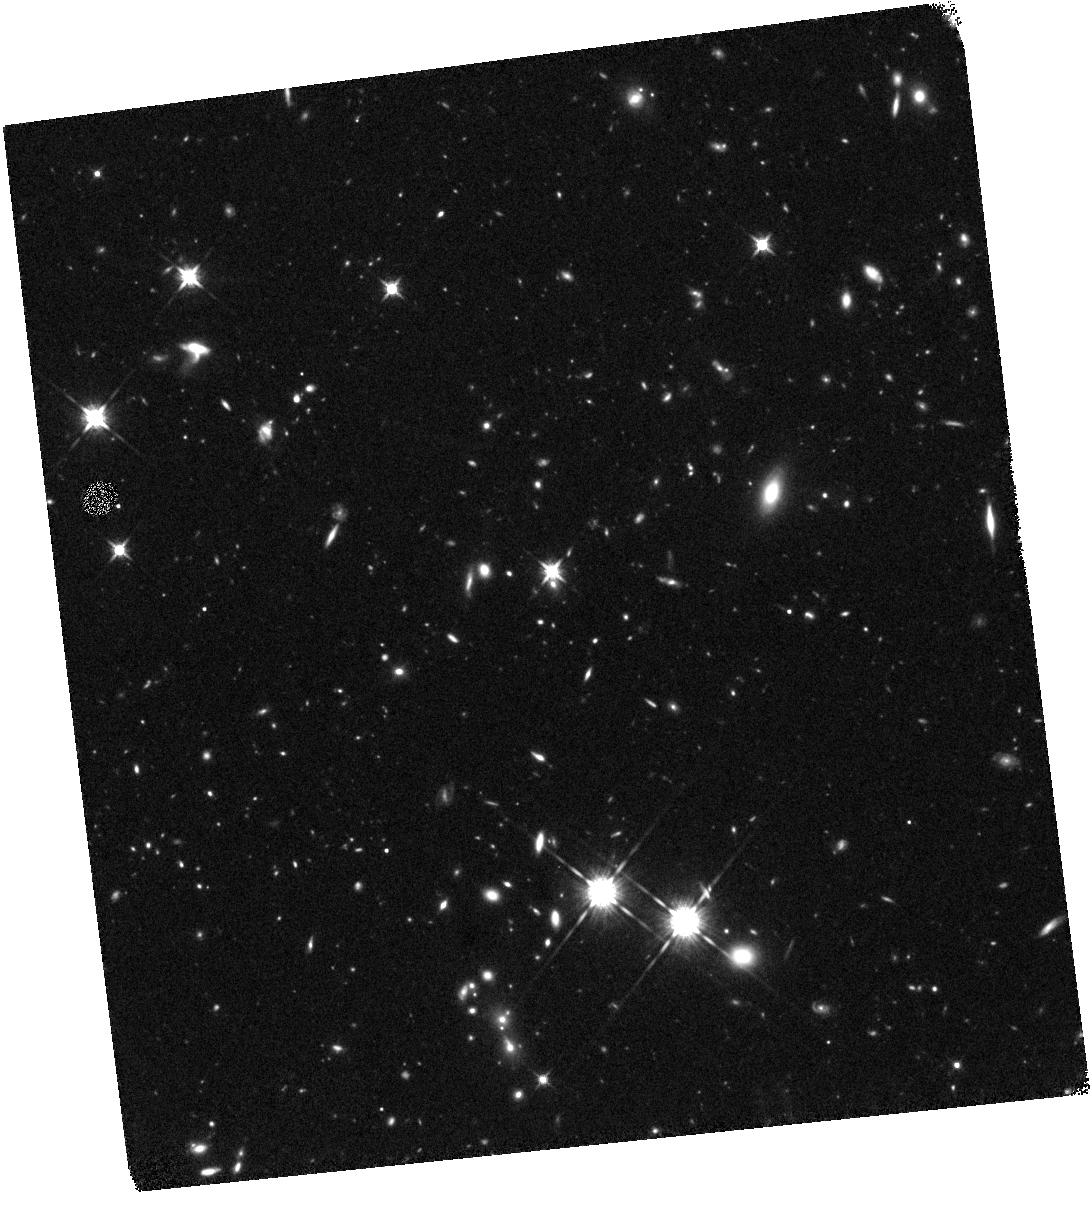
Target: Z73-BRIGHT-LAE
Instrument: WFC3/IR
Filter: F125W
Exposure: 1.3 h
Observation ID: hst_12960_01_wfc3_ir_f125w_ic1601

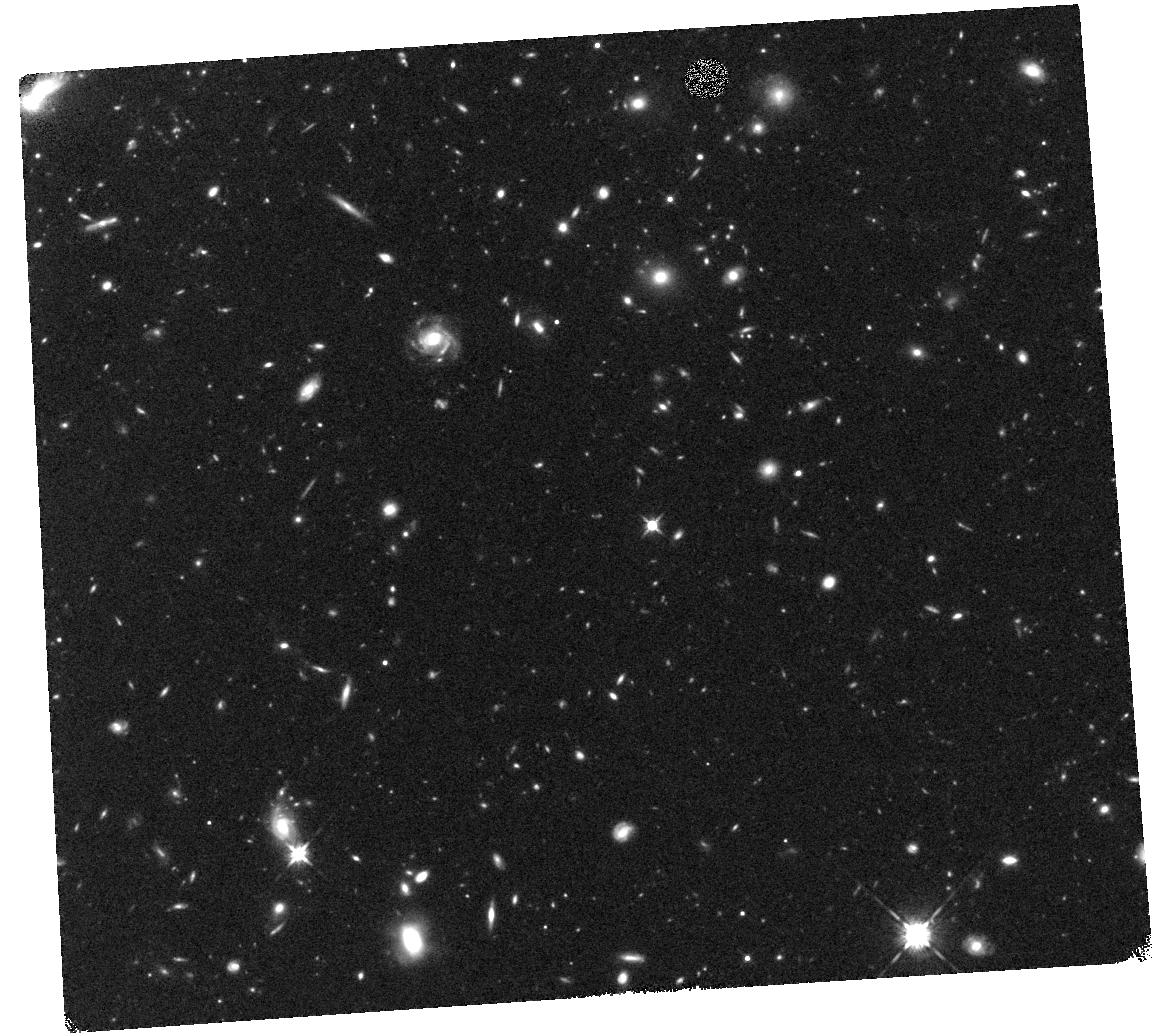
Target: Z72-BRIGHT-LAE
Instrument: WFC3/IR
Filter: F125W
Exposure: 39 min
Observation ID: hst_12960_07_wfc3_ir_f125w_ic1607

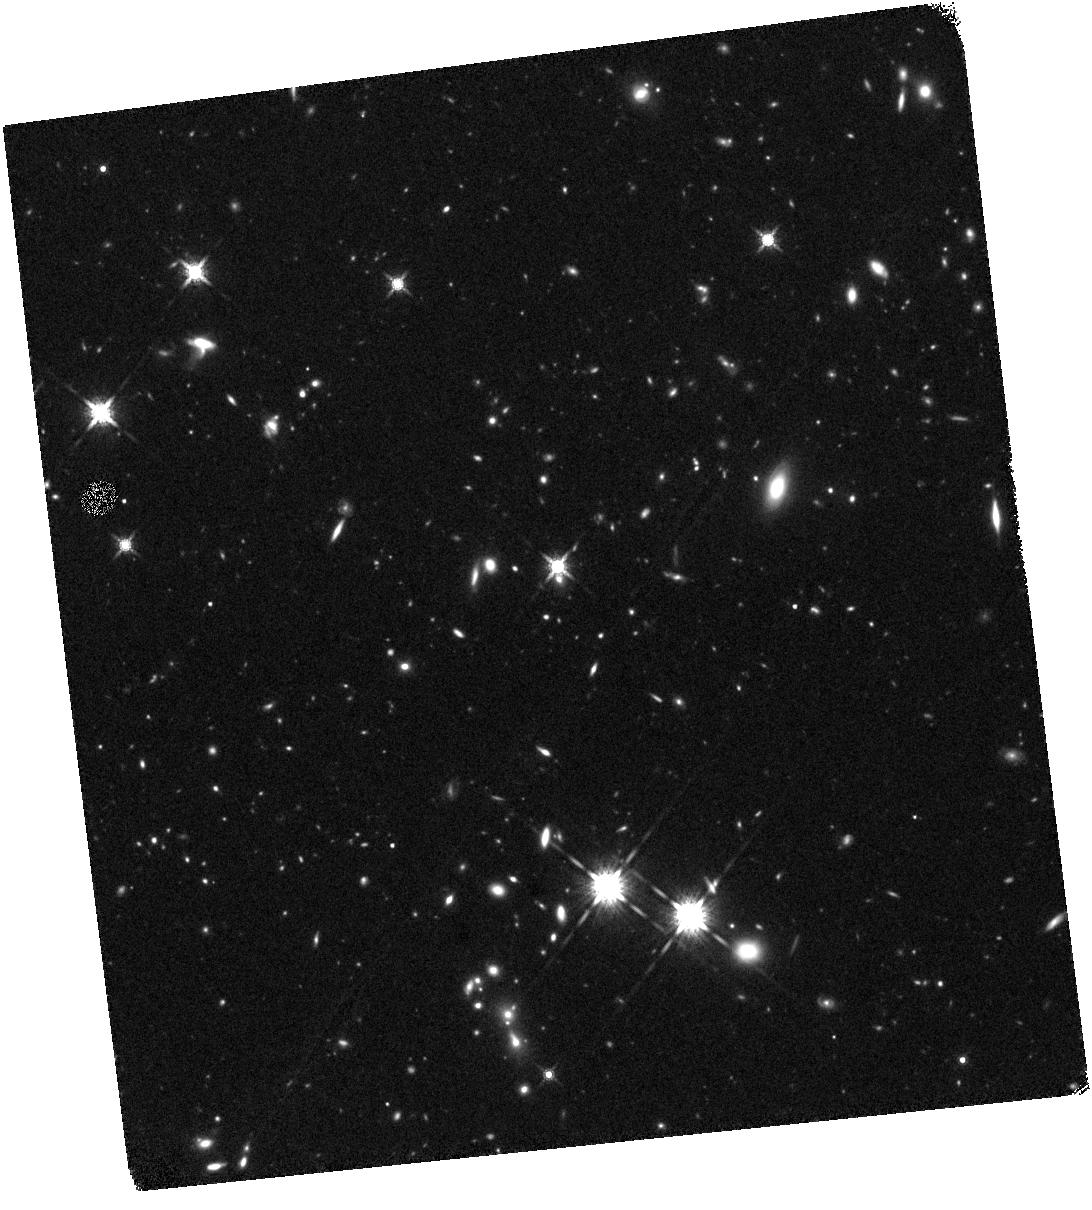
Target: Z73-BRIGHT-LAE
Instrument: WFC3/IR
Filter: F160W
Exposure: 1.3 h
Observation ID: hst_12960_04_wfc3_ir_f160w_ic1604

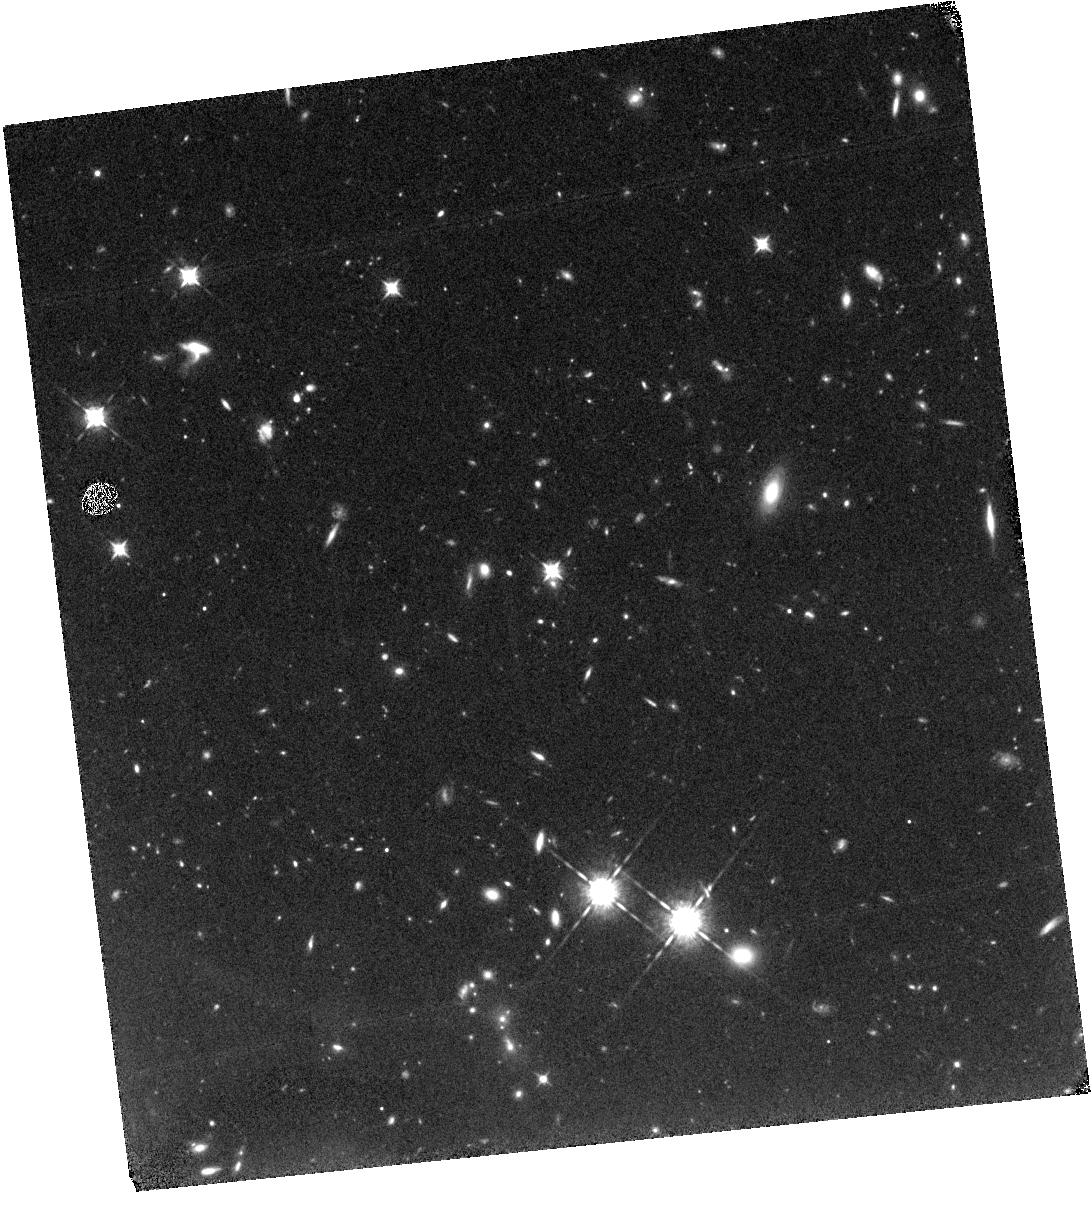
Target: Z73-BRIGHT-LAE
Instrument: WFC3/IR
Filter: F098M
Exposure: 1.3 h
Observation ID: hst_12960_05_wfc3_ir_f098m_ic1605

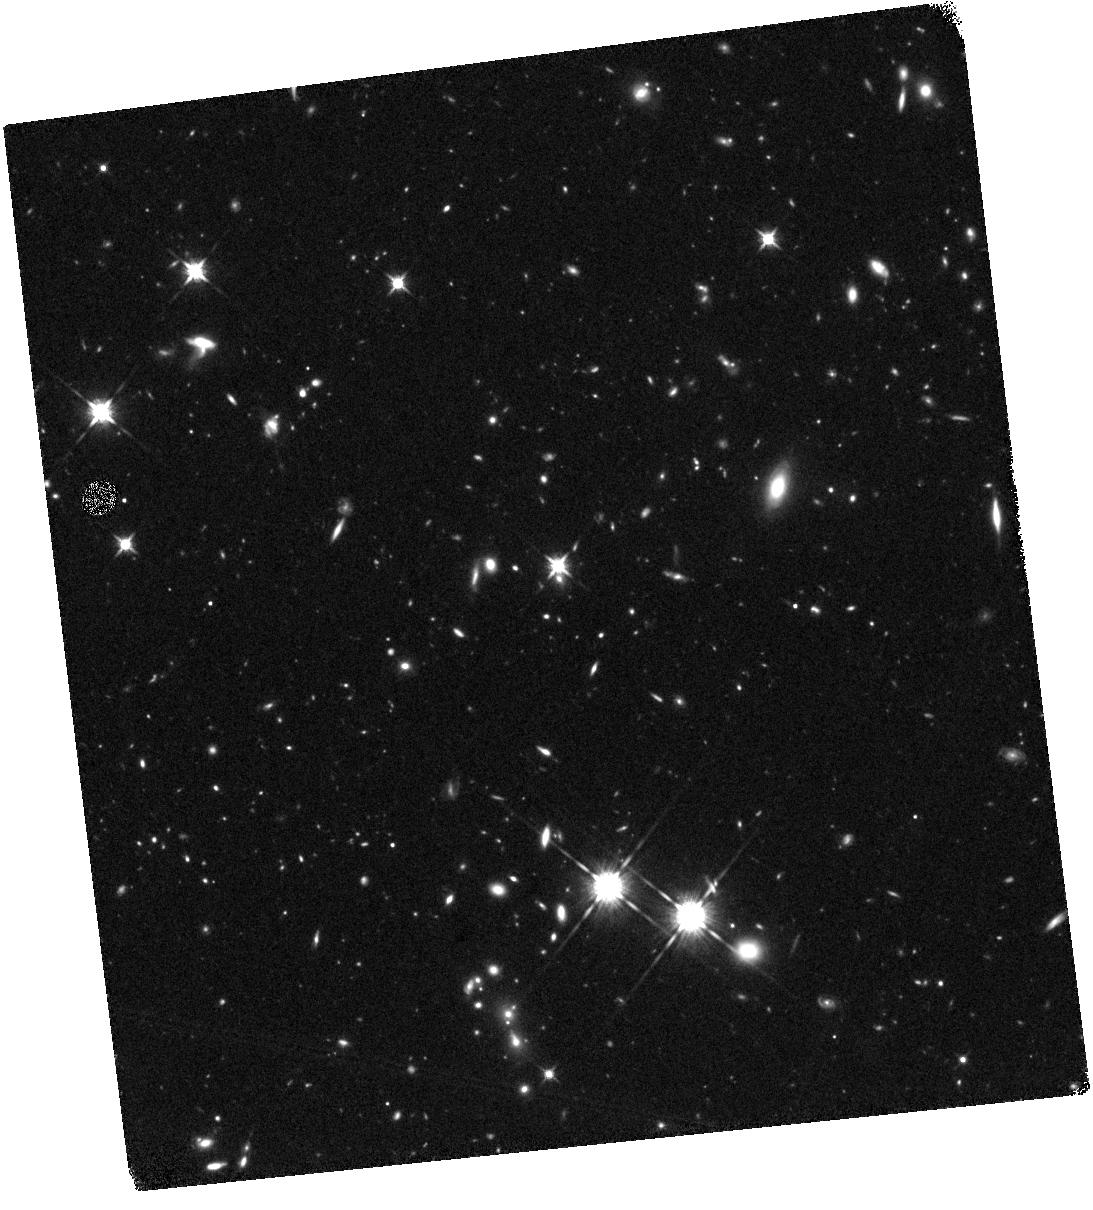
Target: Z73-BRIGHT-LAE
Instrument: WFC3/IR
Filter: F125W
Exposure: 1.3 h
Observation ID: hst_12960_02_wfc3_ir_f125w_ic1602

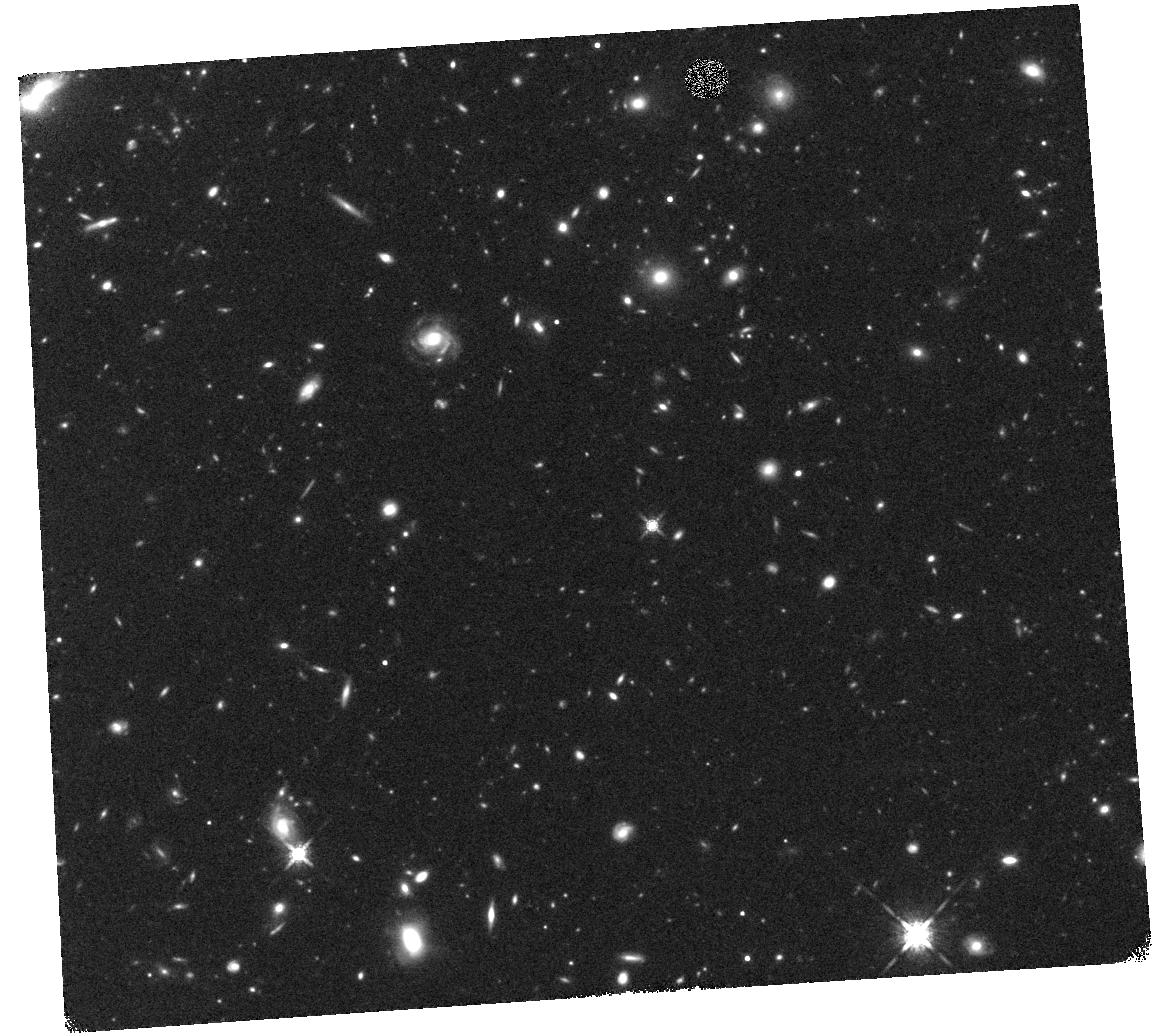
Target: Z72-BRIGHT-LAE
Instrument: WFC3/IR
Filter: F160W
Exposure: 40 min
Observation ID: hst_12960_07_wfc3_ir_f160w_ic1607

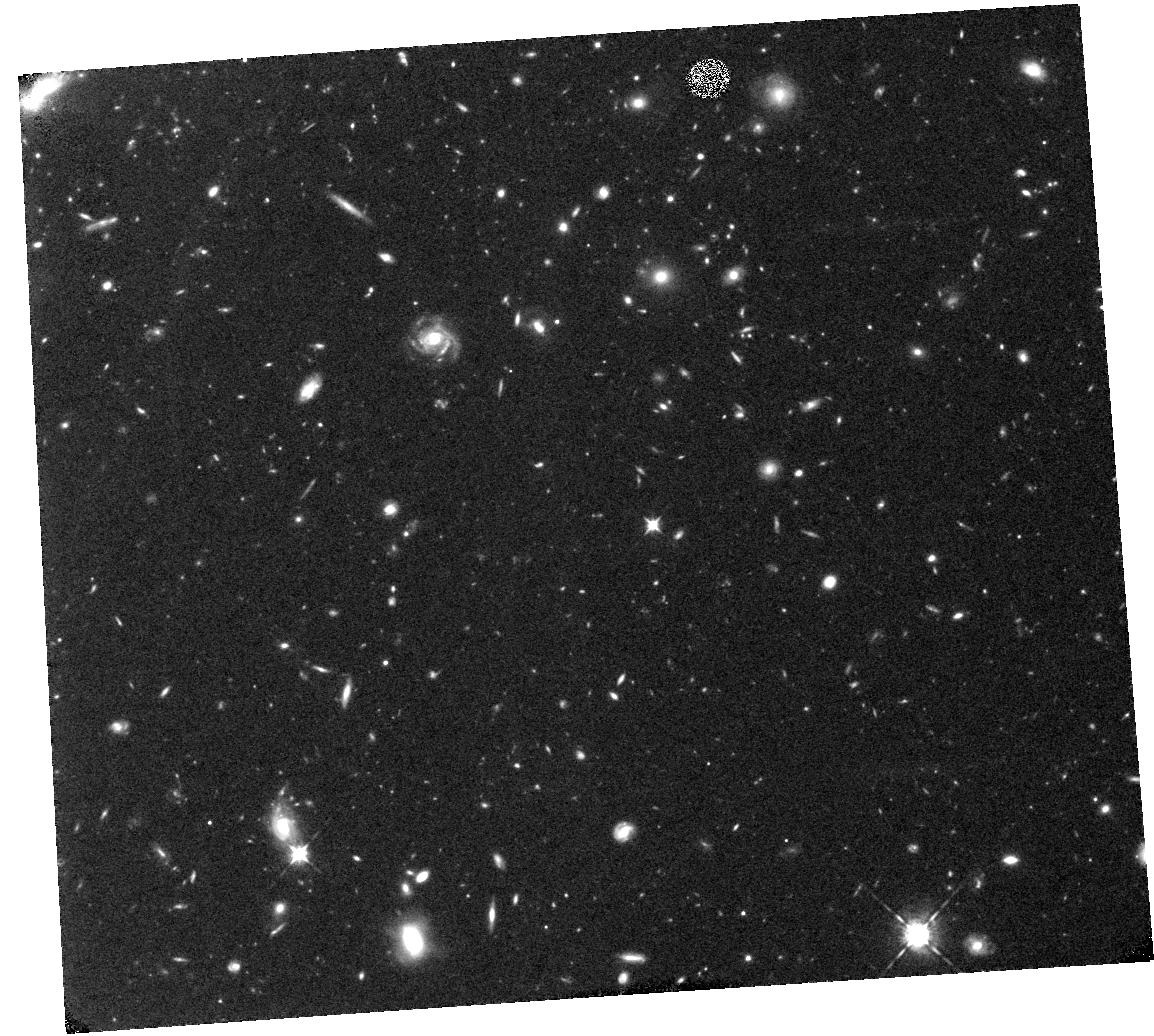
Target: Z72-BRIGHT-LAE
Instrument: WFC3/IR
Filter: F098M
Exposure: 1.3 h
Observation ID: hst_12960_08_wfc3_ir_f098m_ic1608

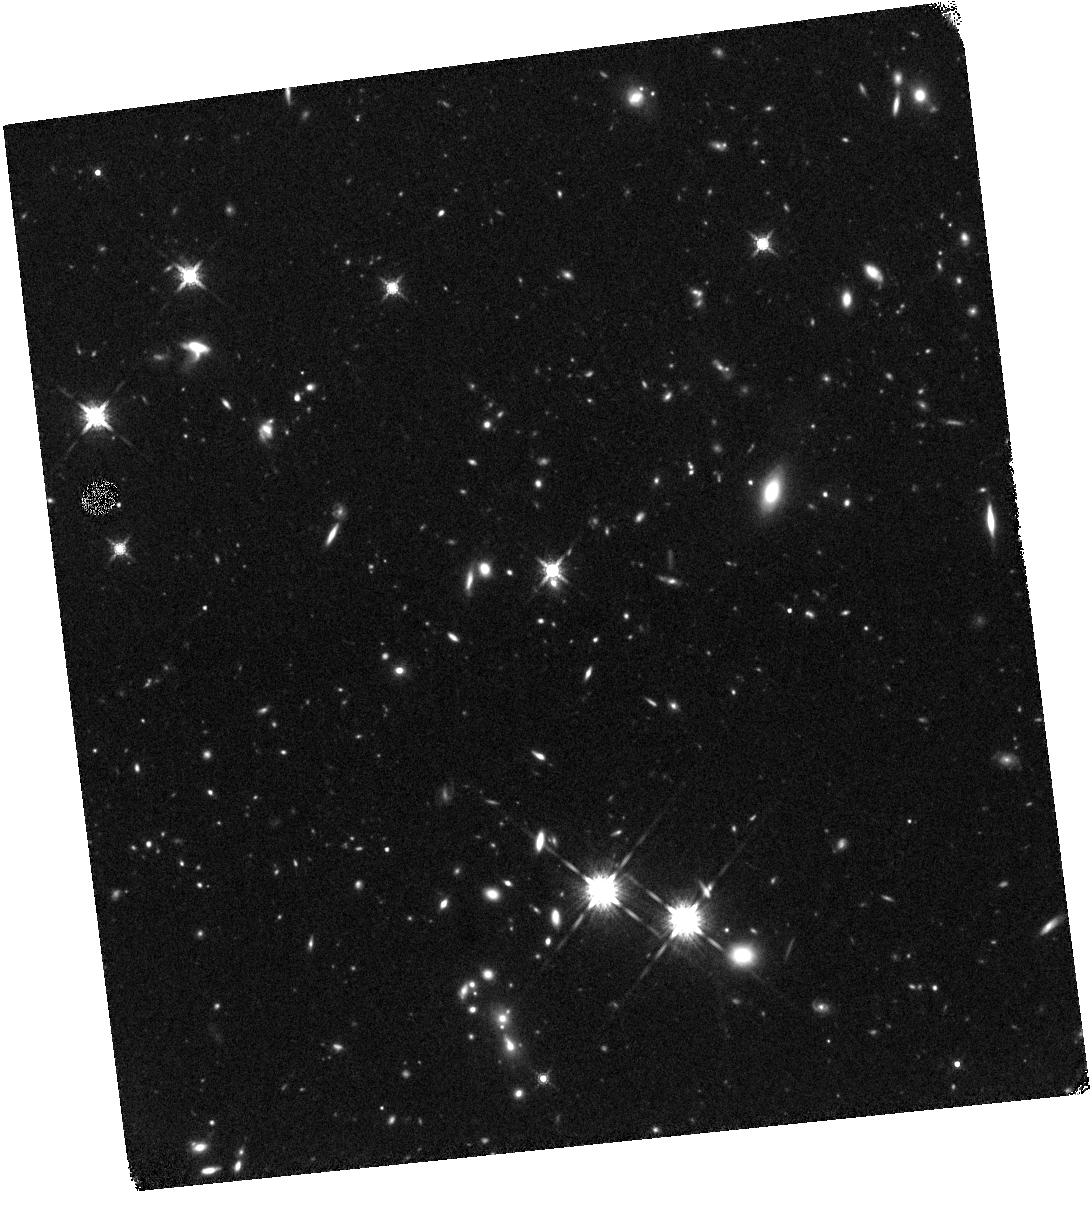
Target: Z73-BRIGHT-LAE
Instrument: WFC3/IR
Filter: F160W
Exposure: 1.3 h
Observation ID: hst_12960_03_wfc3_ir_f160w_ic1603

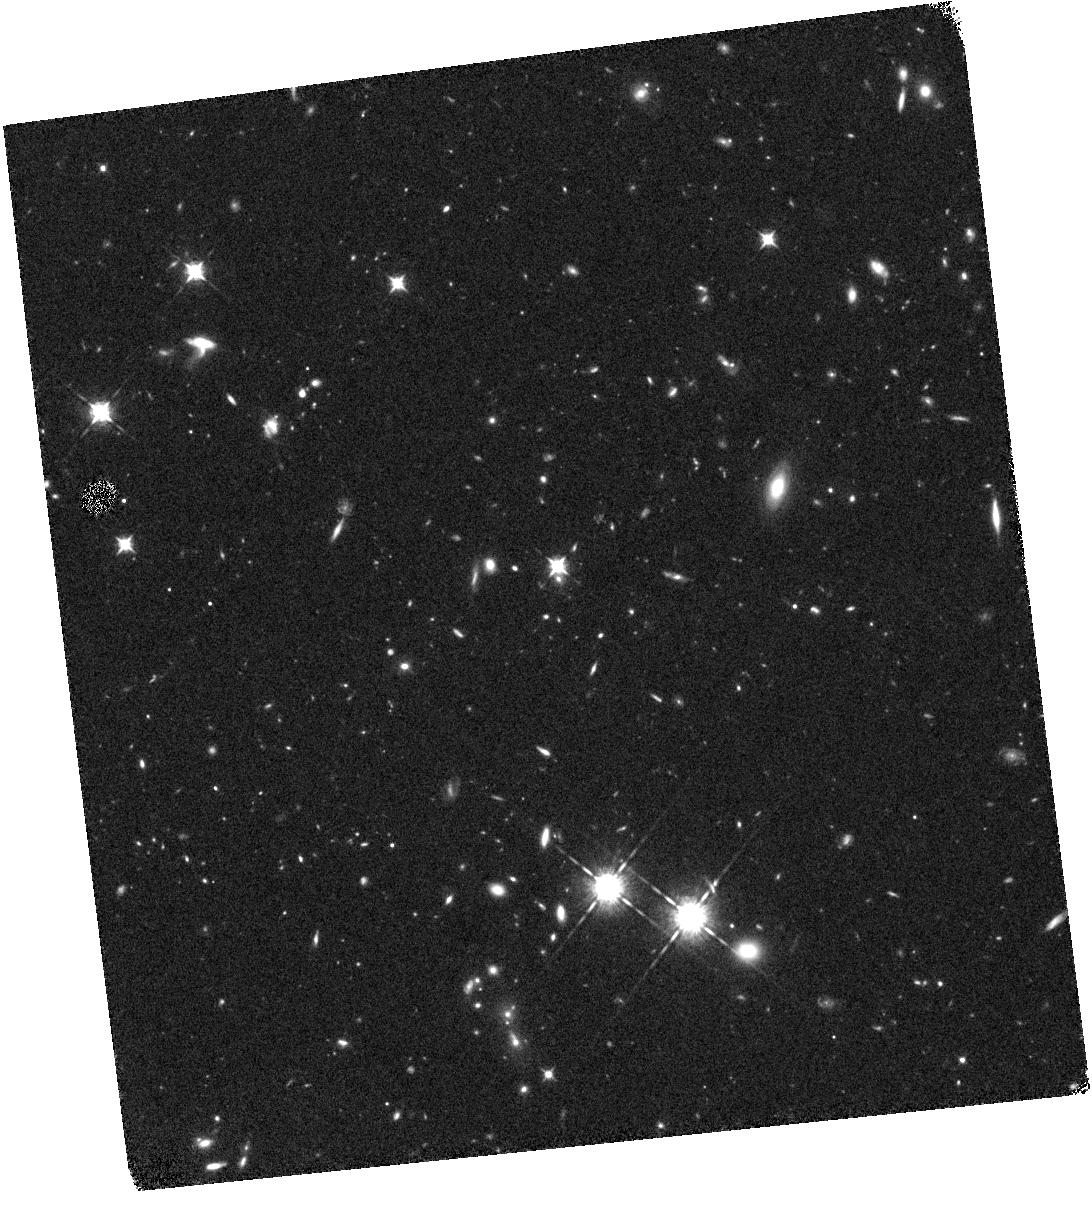
Target: Z73-BRIGHT-LAE
Instrument: WFC3/IR
Filter: F098M
Exposure: 1.3 h
Observation ID: hst_12960_06_wfc3_ir_f098m_ic1606

The nature of star formation in two spectroscopically confirmed exceptionally-luminous galaxies beyond a redshift 7 (PI: Ono, Yoshiaki)

We propose deep WFC3/IR imaging for two very luminous Lyman alpha emitters with Keck spectroscopic redshifts of z=7.213 and 7.308 discovered through large area imaging surveys undertaken with Subaru. We demonstrate that both sources are exceptional in their properties compared to typical Lyman break galaxies being identified at this redshift and deduce that both rare sources are being seen during a special moment in their history. As such their detailed study offers a valuable perspective into the origin of star formation and the physical processes that power the intense line emission. This will complement on-going statistical surveys of star formation during the reionization era. We propose deep broad-band (F125W and F160W) images to improve our understanding of the stellar continuum and, taking advantage of the unique coincidence of Lyman alpha emission at this redshift with the intermediate- band F098M filter, to map the morphological distribution of line emitting gas. The combination will permit us to determine whether the continuum-derived star formation rate is sufficient to power Lyman alpha emission, to robustly estimate the stellar mass and age of both galaxies and, via resolved imaging, to determine the possible role of cold accretion or merging as the origin of the intense activity in these spectacular objects.